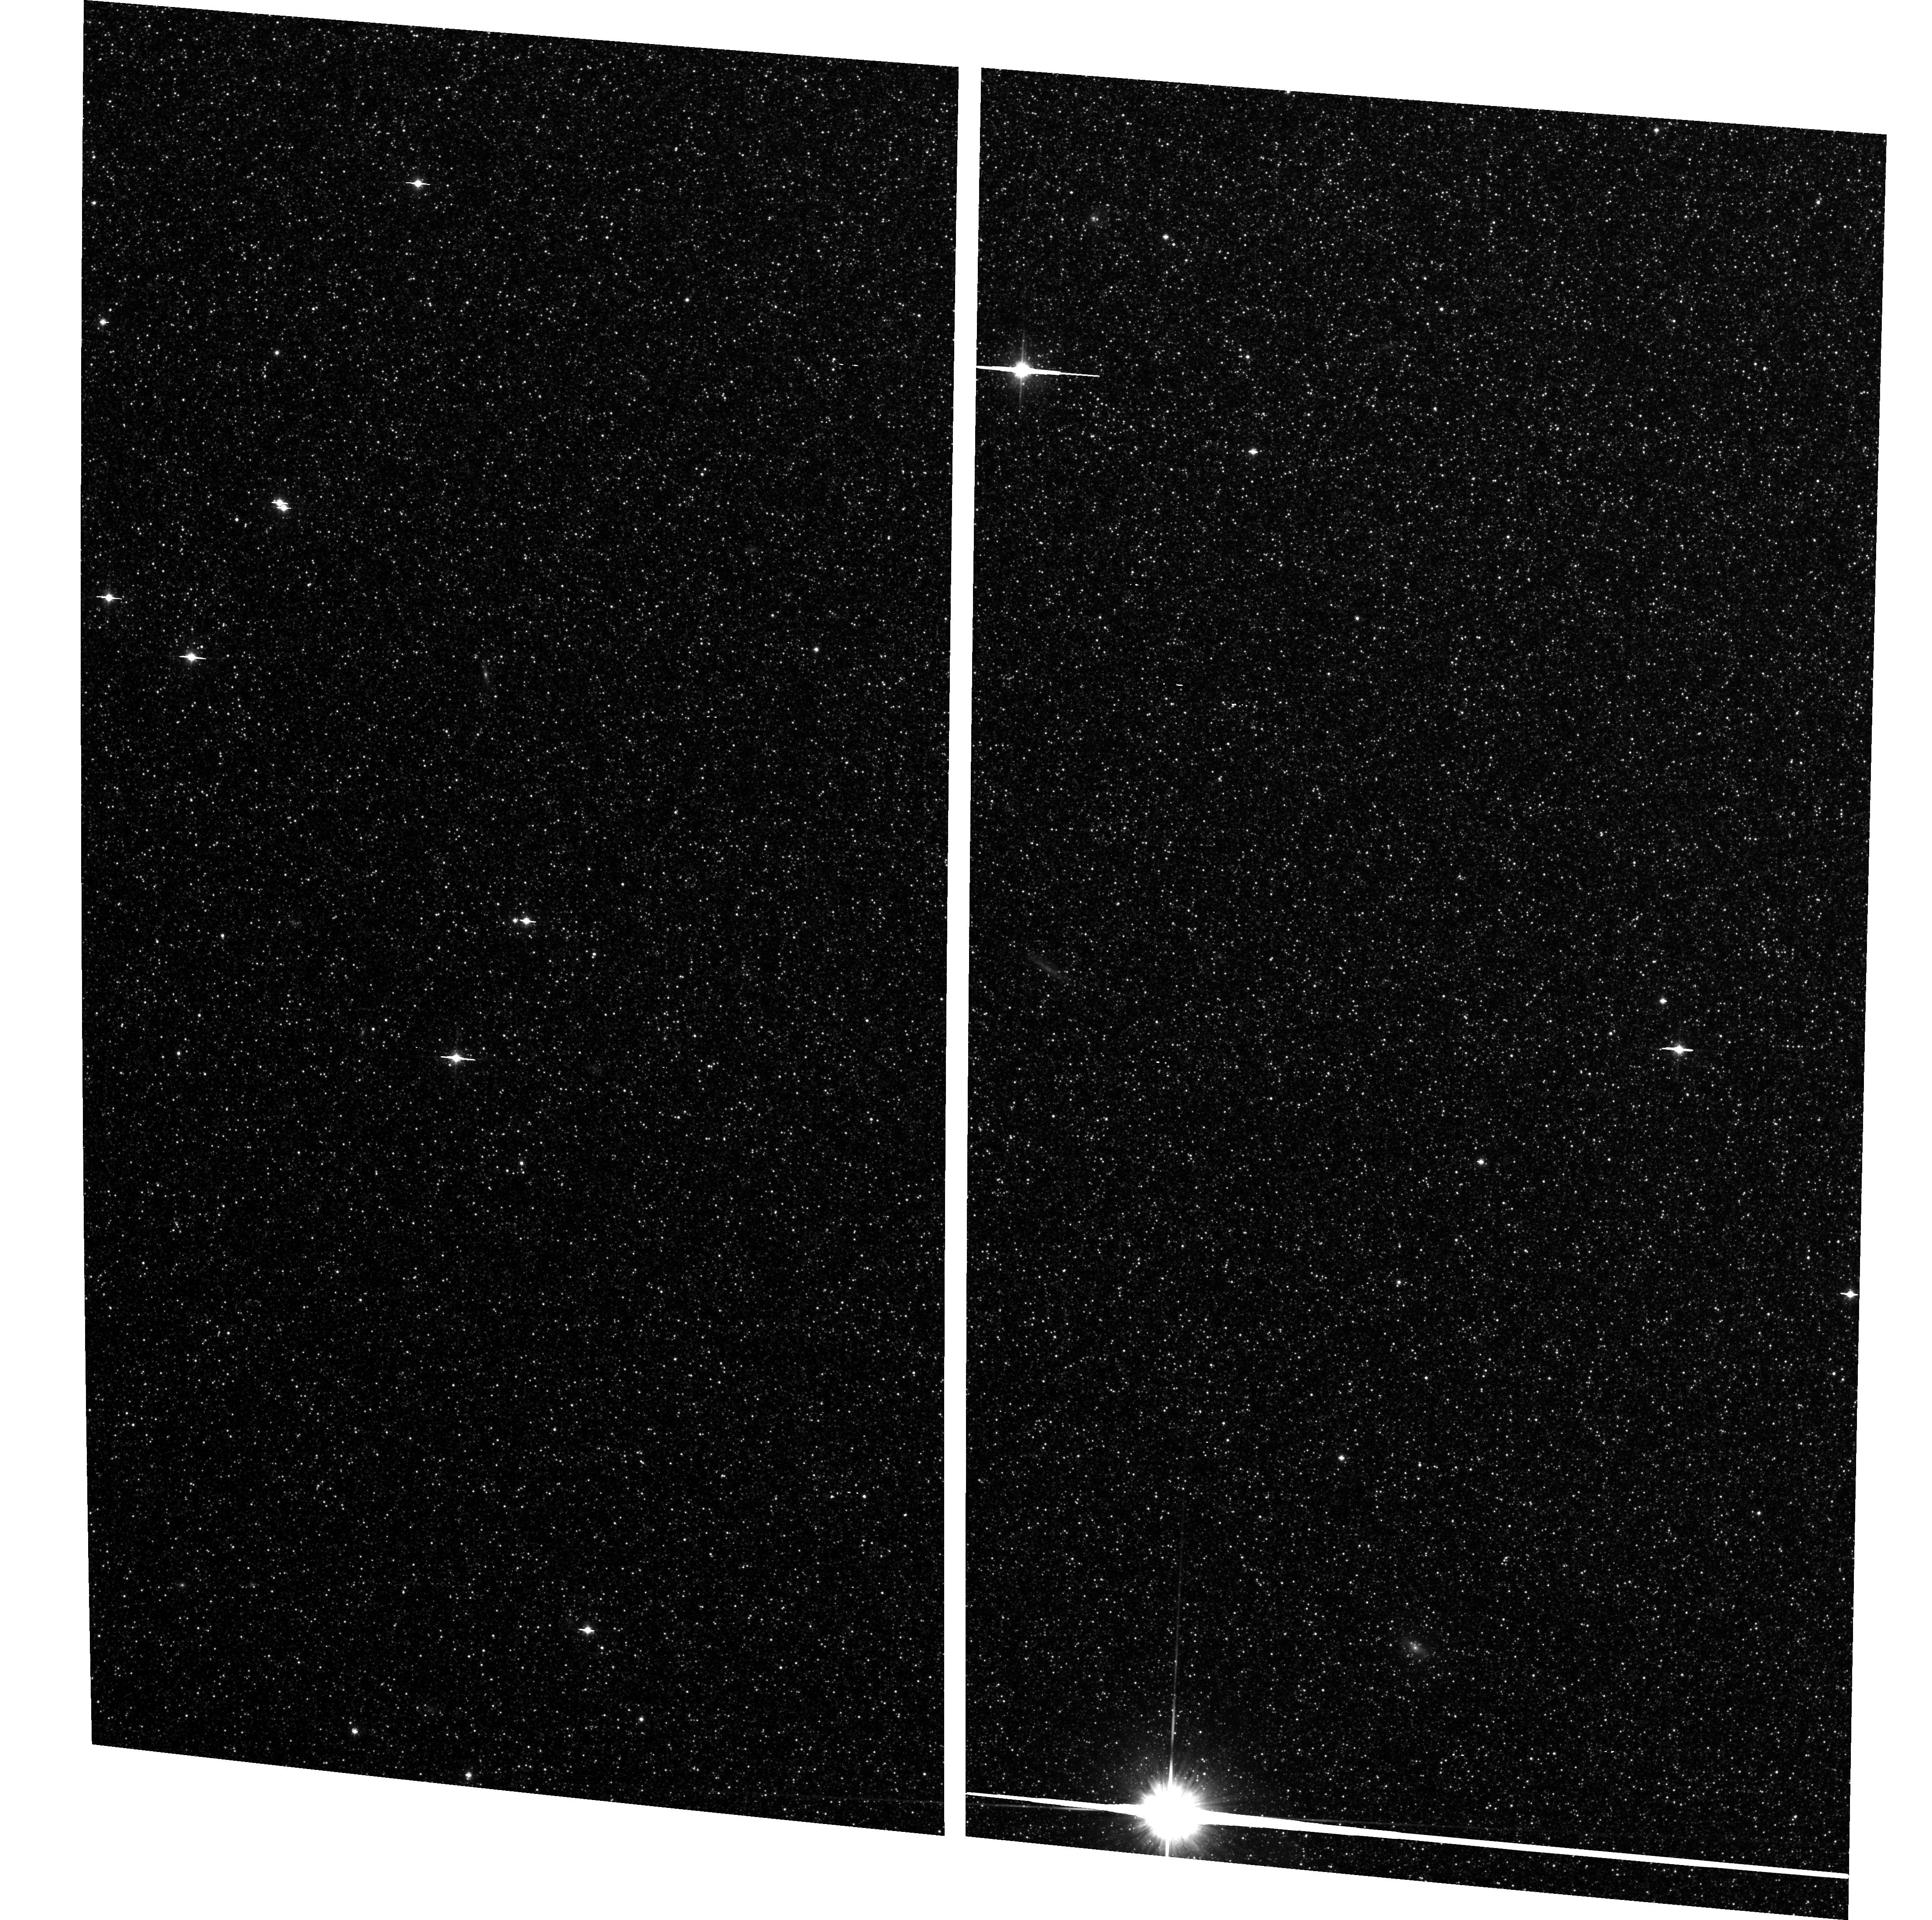
Target: M32-CONTROL. Instrument: ACS/WFC. Filter: F814W. Exposure: 2.2 h. Observation ID: hst_9392_06_acs_wfc_f814w_j8f106

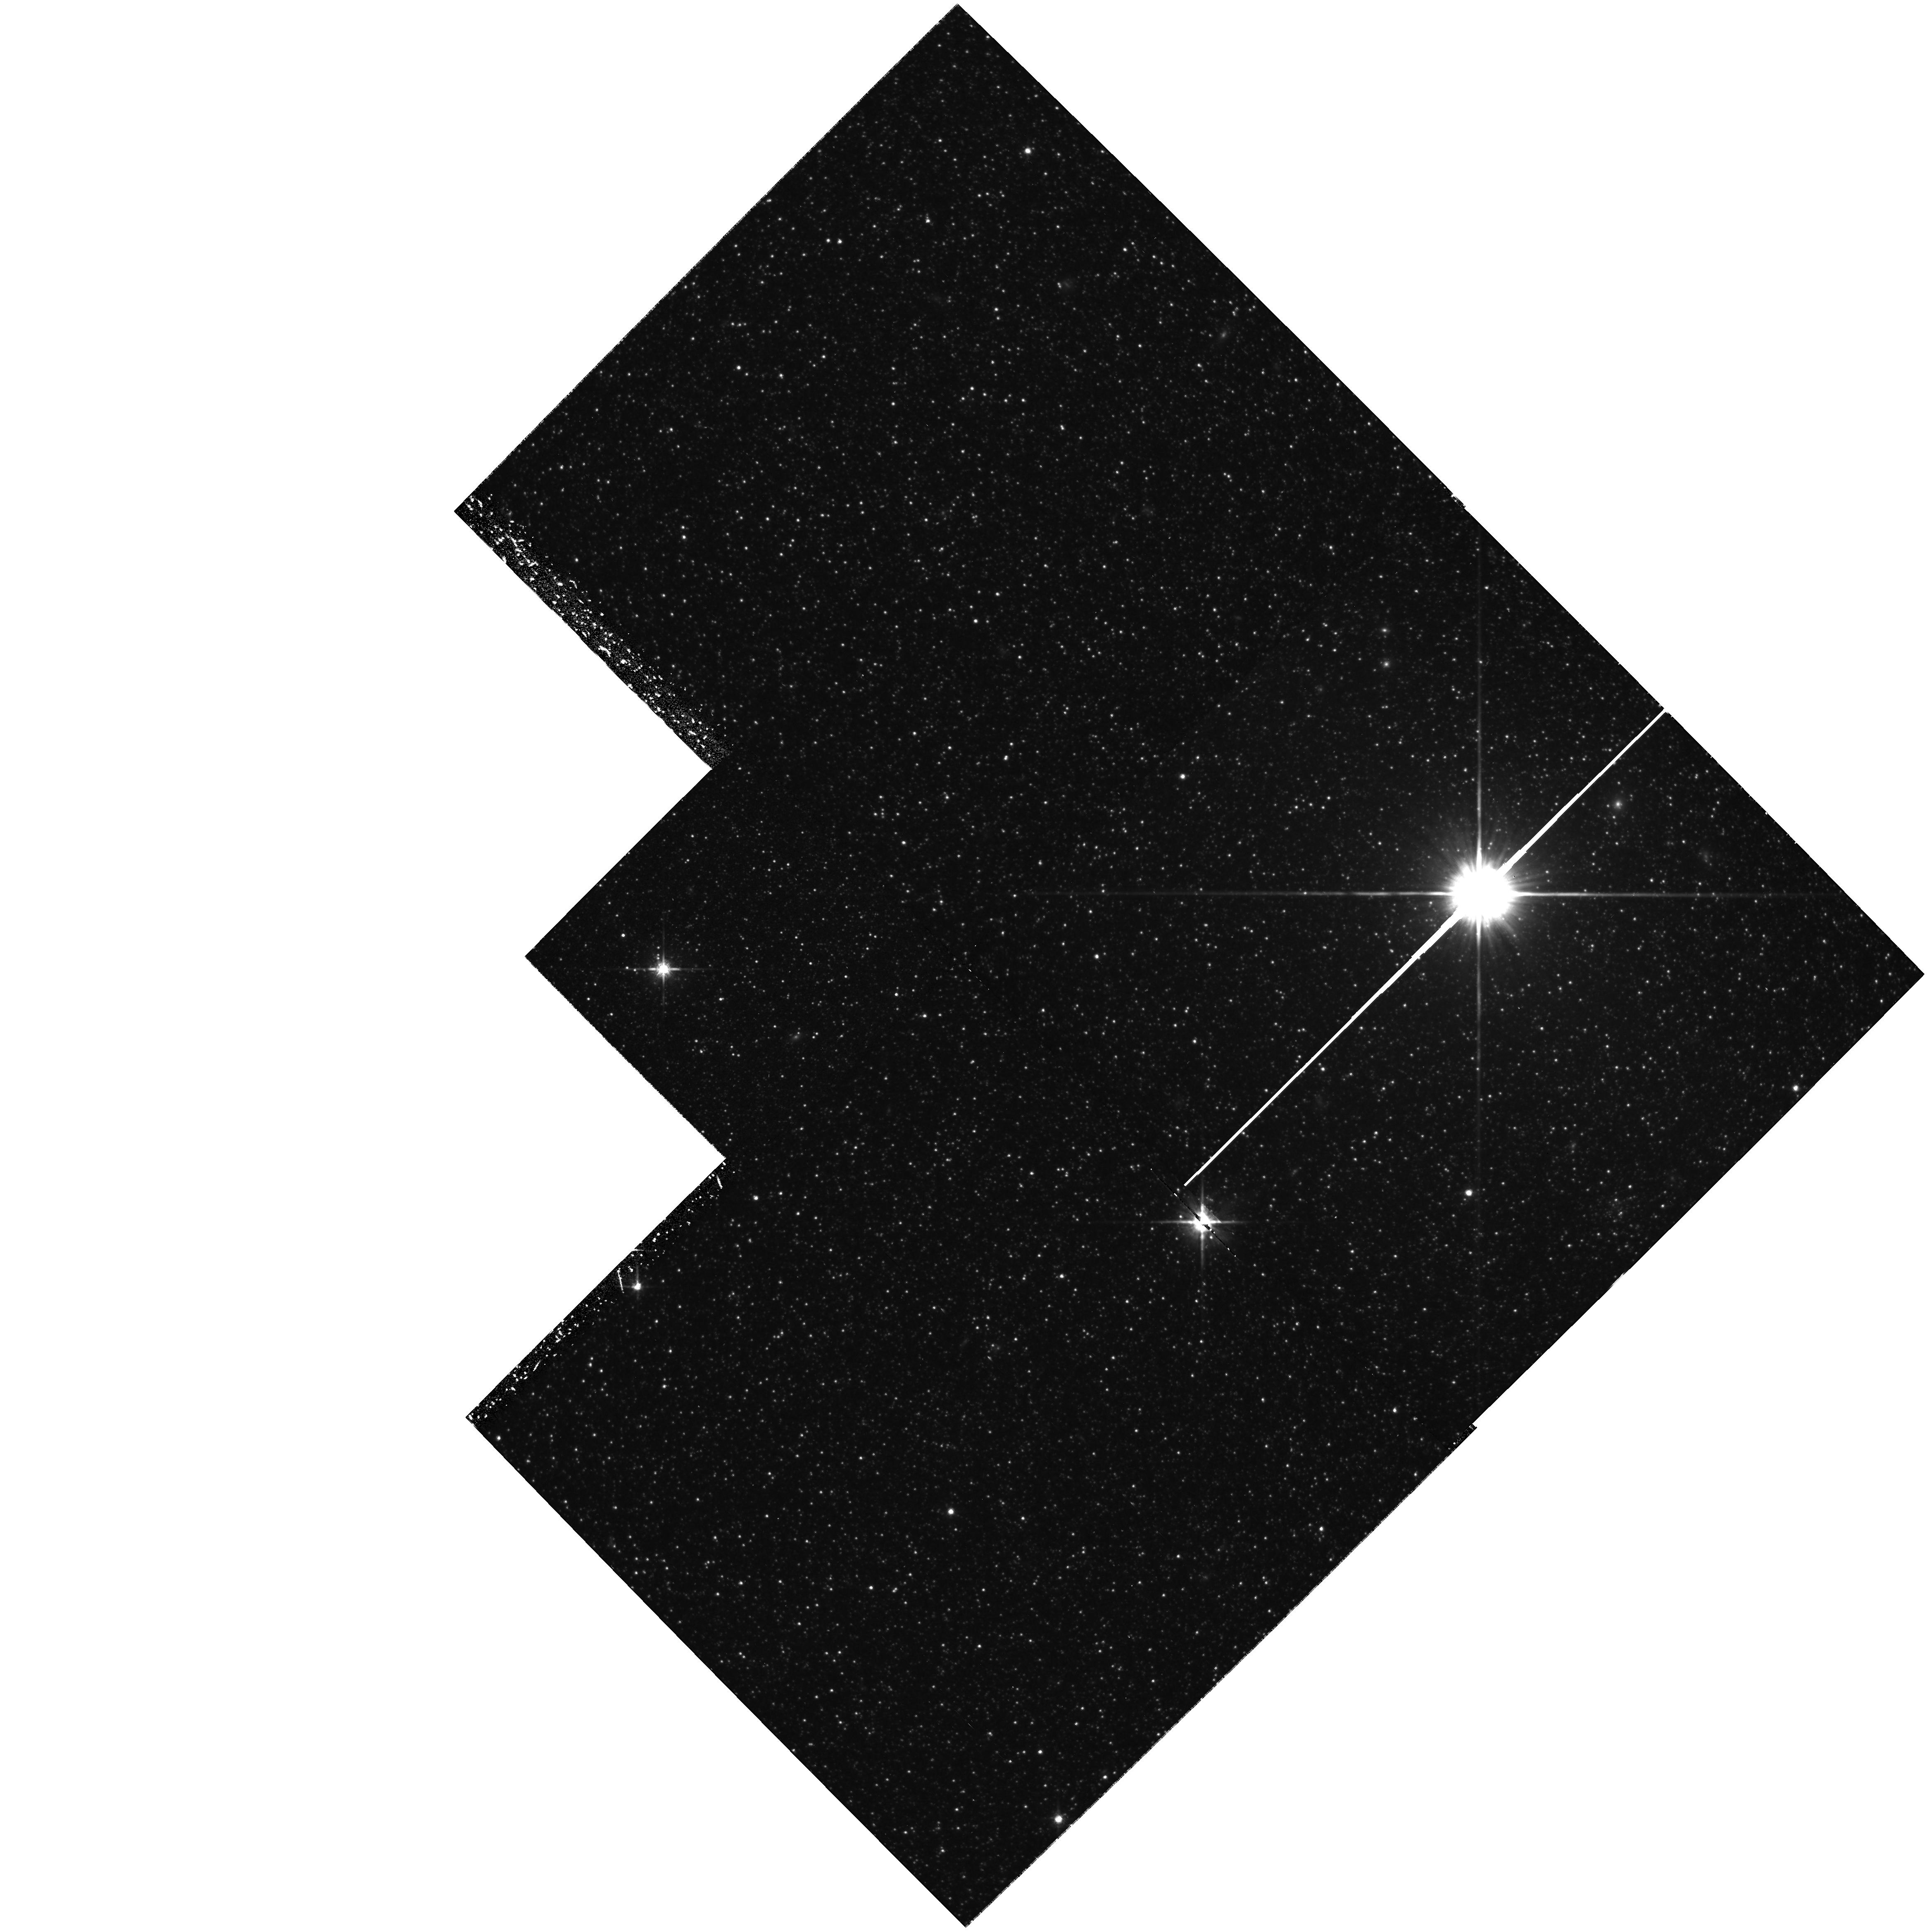
Target: M32. Instrument: WFPC2/PC. Filter: F814W. Exposure: 1.4 h. Observation ID: hst_9392_01_wfpc2_pc_f814w_u8f101

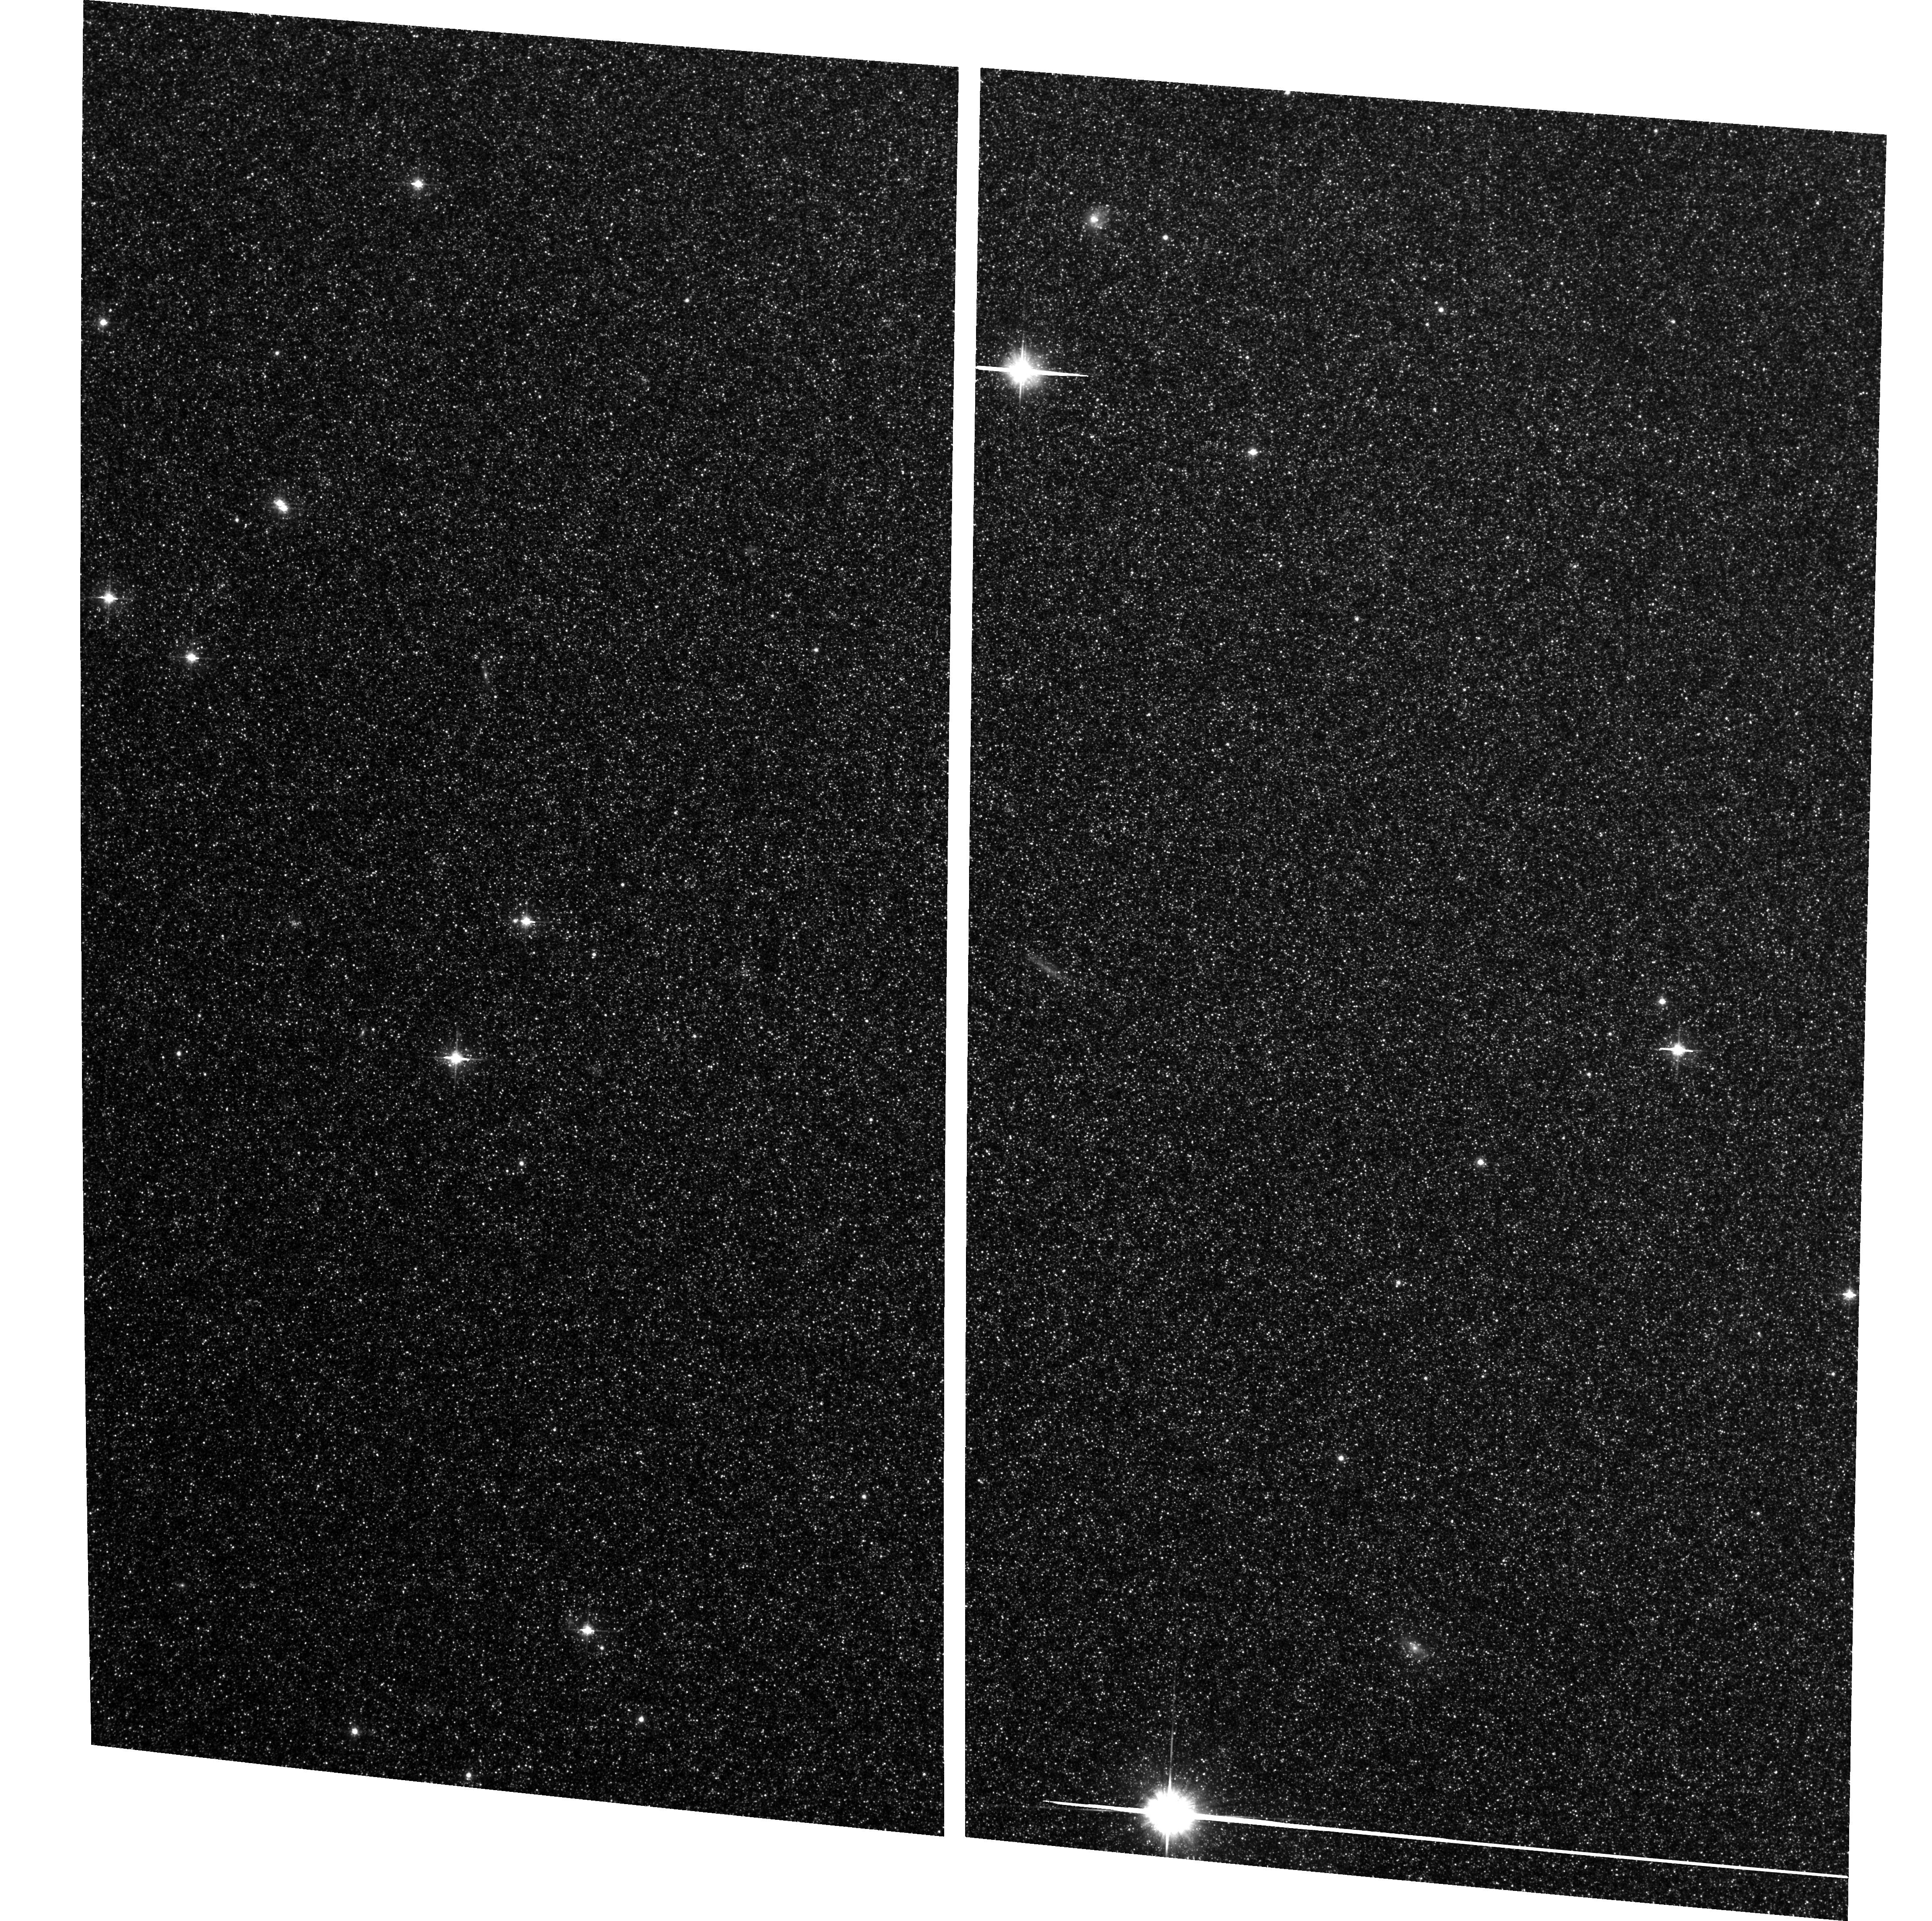
Target: M32-CONTROL. Instrument: ACS/WFC. Filter: F606W. Exposure: 2.2 h. Observation ID: hst_9392_02_acs_wfc_f606w_j8f102

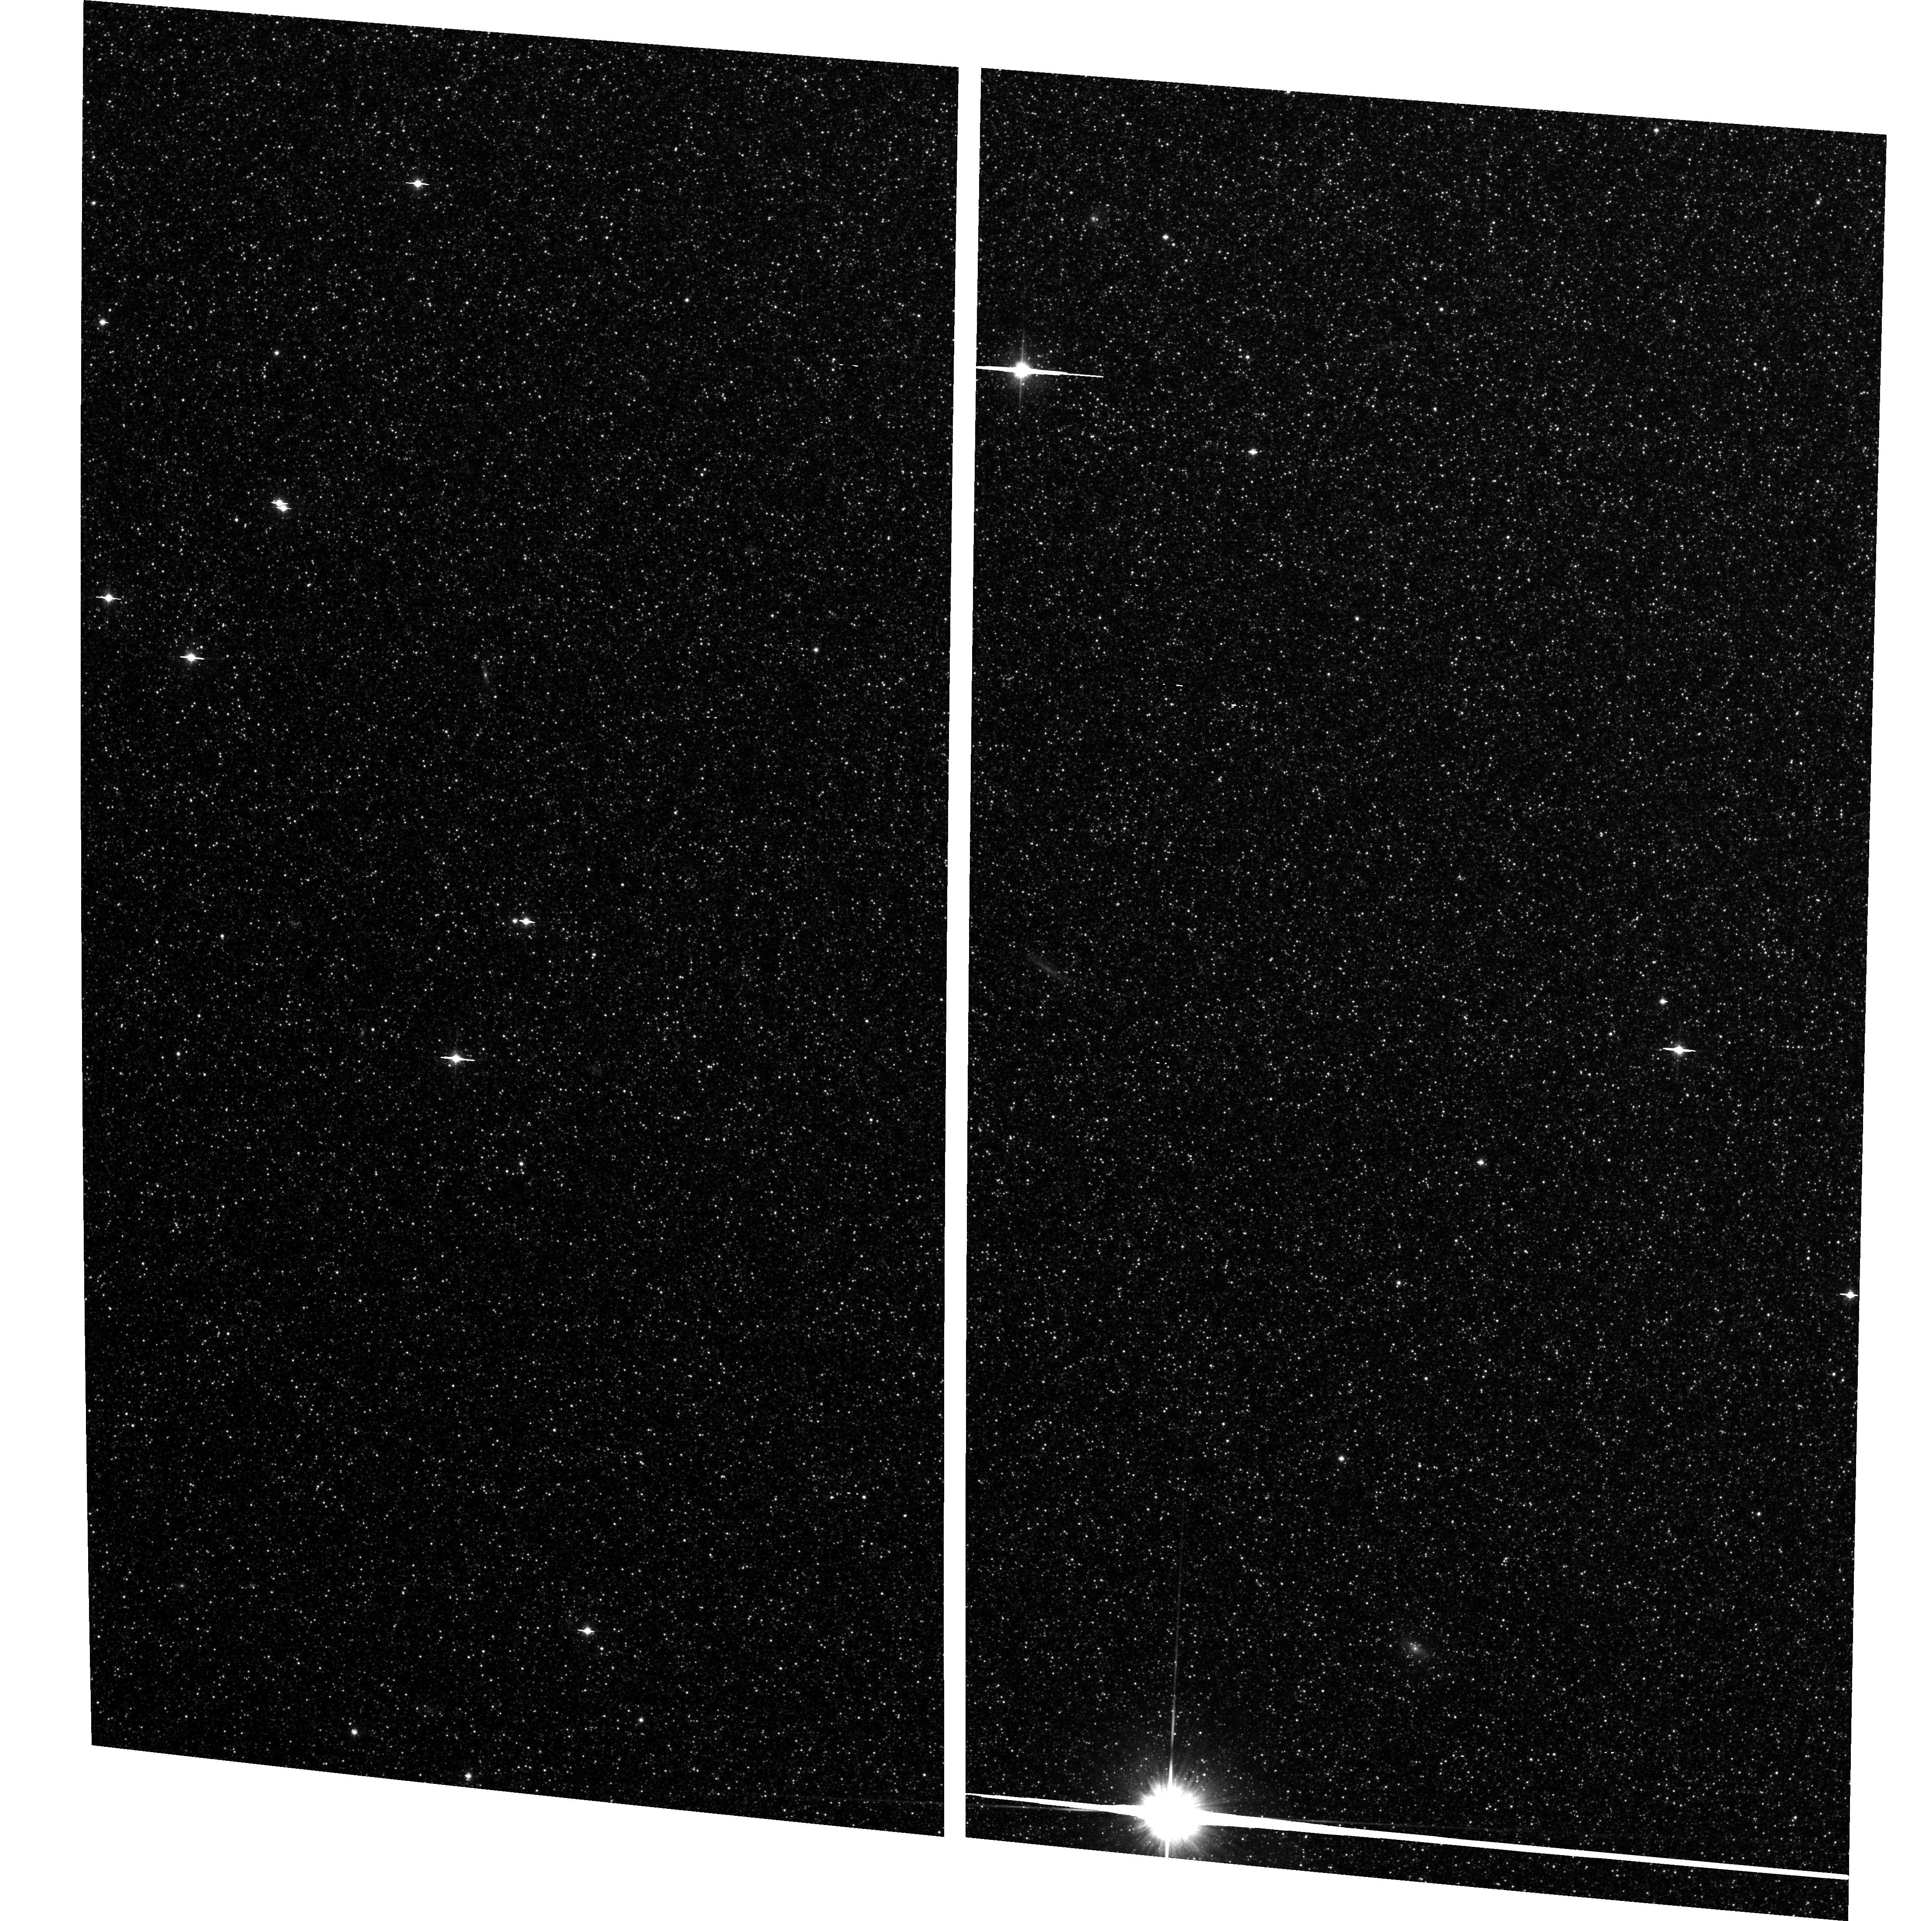
Target: M32-CONTROL. Instrument: ACS/WFC. Filter: F814W. Exposure: 2.2 h. Observation ID: hst_9392_04_acs_wfc_f814w_j8f104

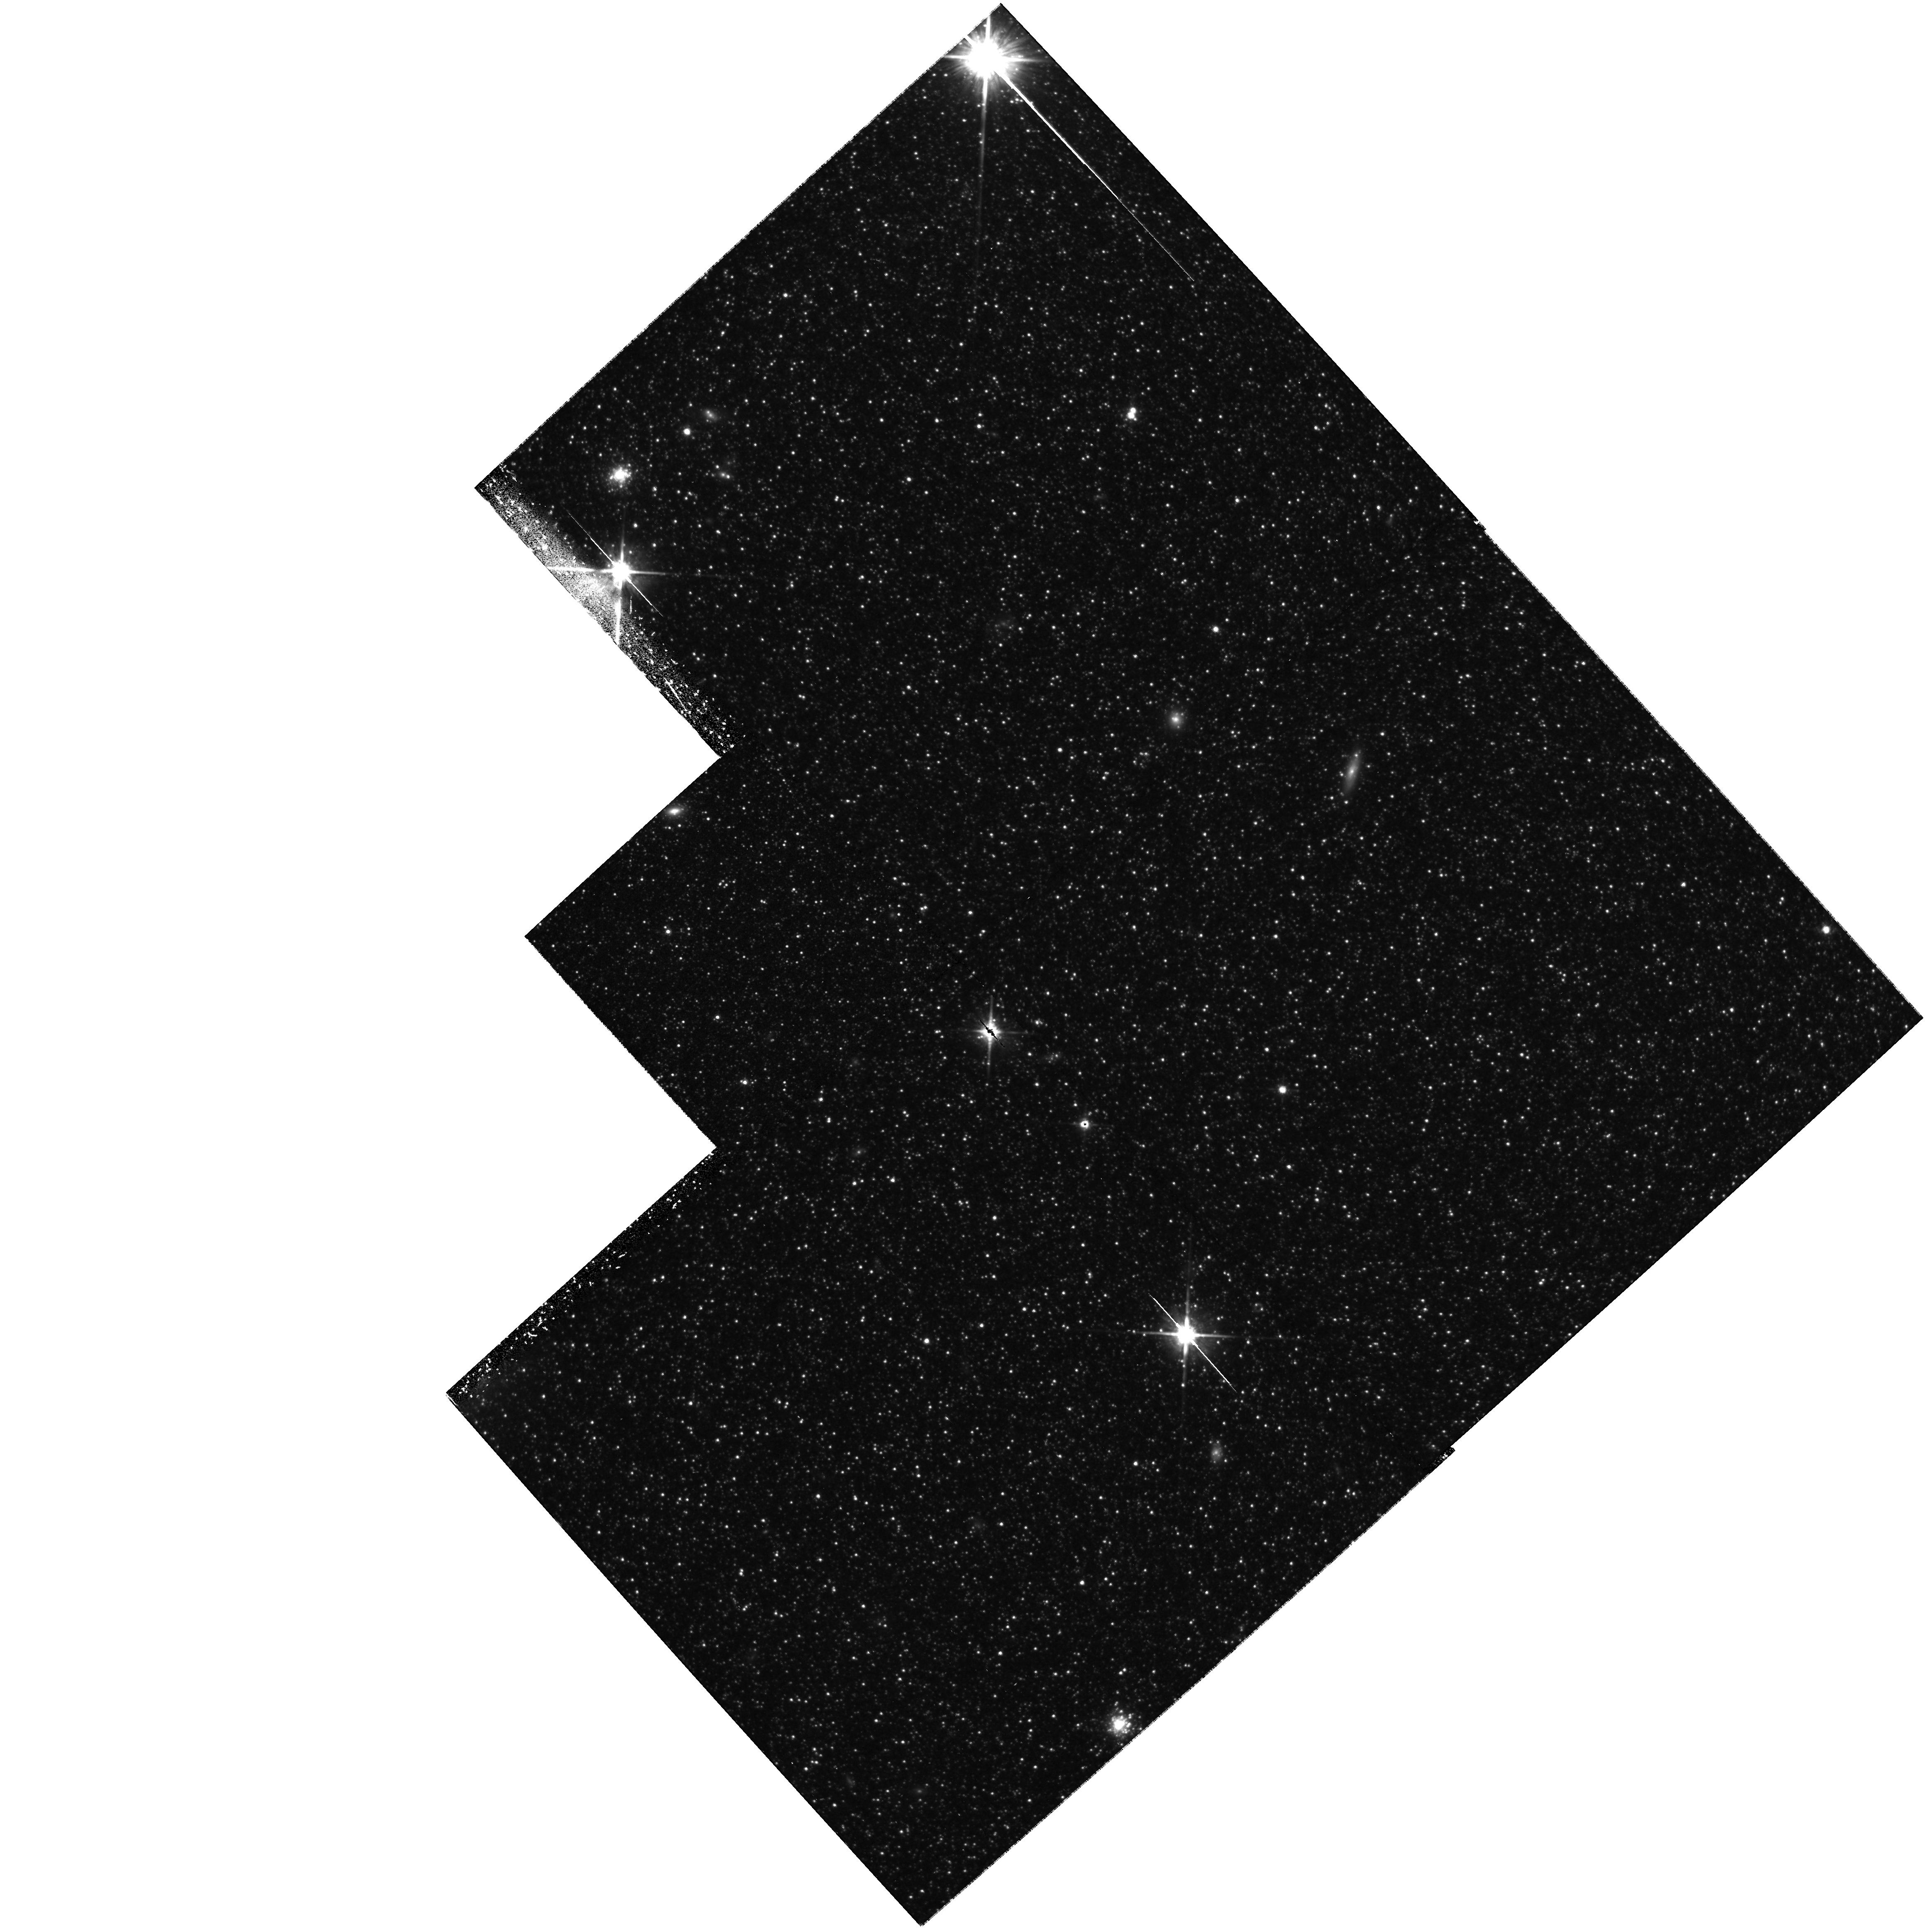
Target: M32-CONTROL. Instrument: WFPC2/PC. Filter: F814W. Exposure: 1.4 h. Observation ID: hst_9392_02_wfpc2_pc_f814w_u8f102

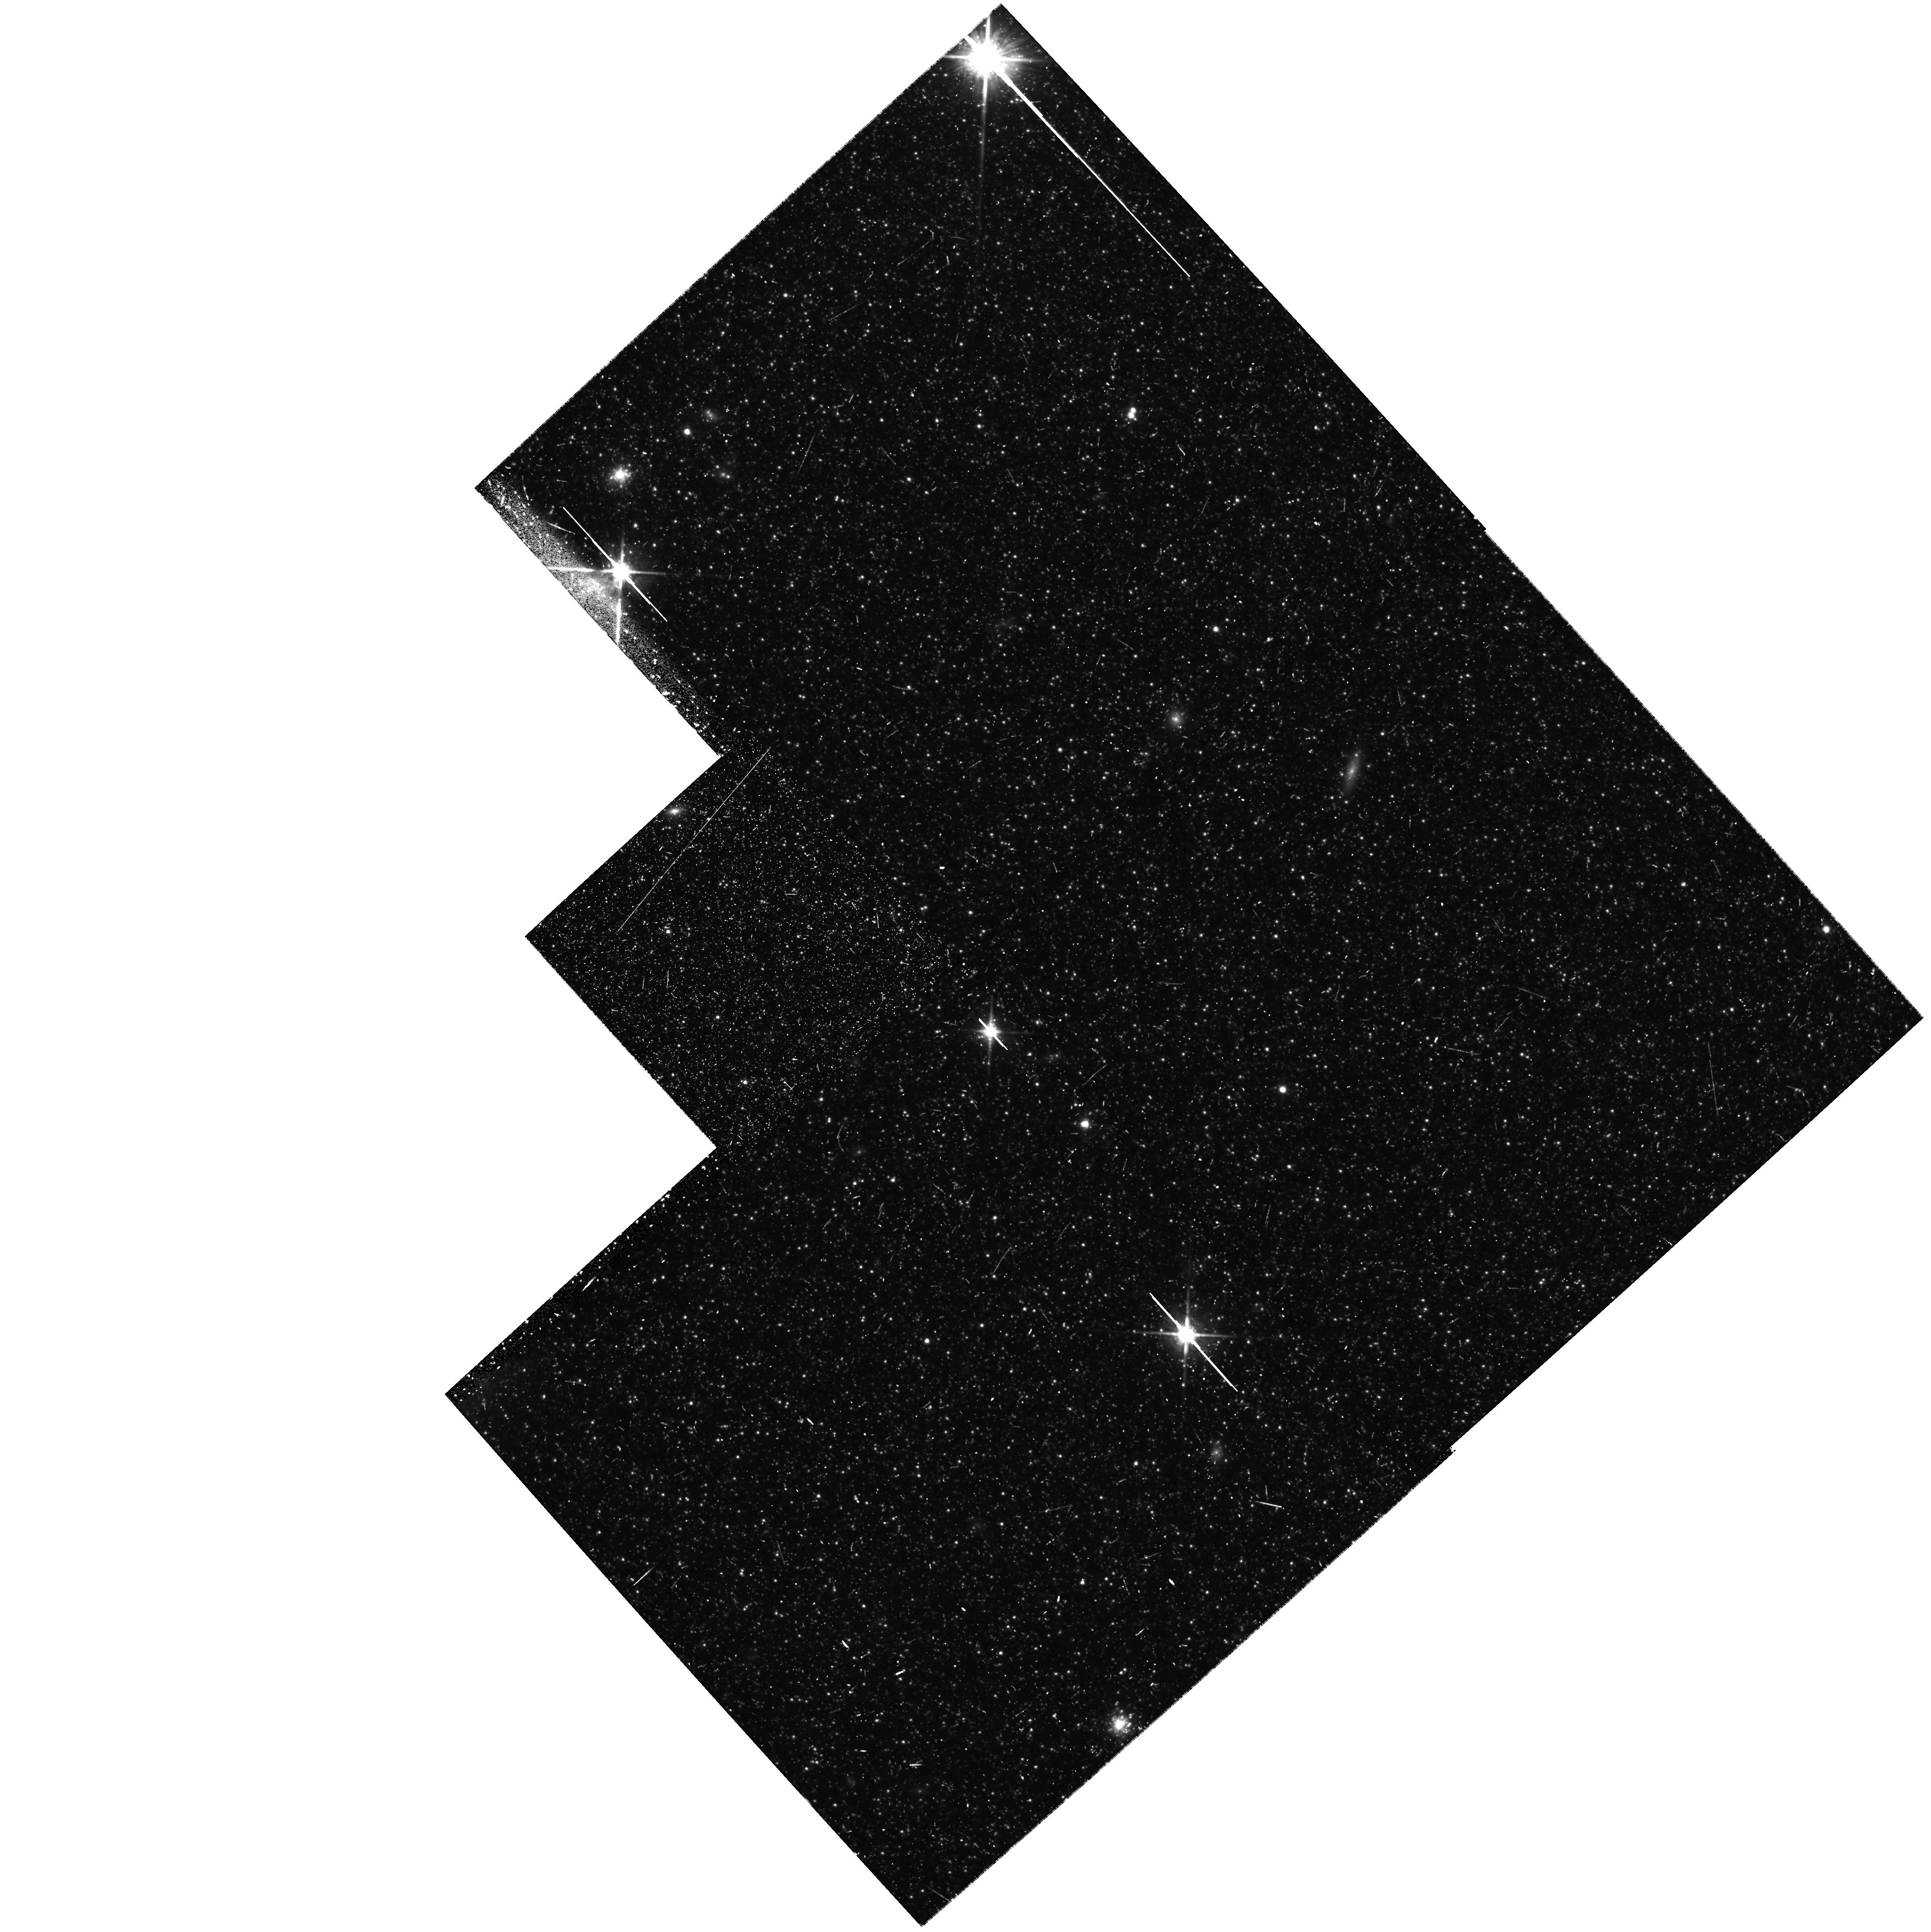
Target: M32-CONTROL. Instrument: WFPC2/PC. Filter: F814W. Exposure: 42 min. Observation ID: hst_9392_04_wfpc2_pc_f814w_u8f104

The Ancient Stars of M32 (PI: Mateo, Mario L.)

The question of whether the dwarf elliptical galaxy M32 contains a population of truly ancient stars has remained unsettled for decades. We recently used HST/WFPC2 to identify for the first time a population of RR Lyr stars in this galaxy. Since these stars are known only to be present in stellar populations older than 8-10 Gyr, we contend that M32 does possess an old stellar component and certainly cannot be comprised of only intermediate-age (~ 5 Gyr) stars as has been frequently suggested in the literature. Our earlier observations were insufficient to determine even the most basic photometric properties of these stars. Nor could we use the data to identify independent evidence of the old population that could help constrain just what fraction of the galaxy's stars are ancient. We propose new HST/ACS observations to (a) get periods and luminosities of the previously observed RR Lyr stars, (b) search for additional RR Lyr stars in a significantly larger volume of M32, and (c) obtain ultra-deep 2-color photometry to study the ancient main-sequence turnoff region of that galaxy directly, (d) look for radial population gradients in M32, both among the RR Lyr/Horizontal Branch and main-sequence populations, (e) compare the M31/M32 old populations in terms of metallicity spread, and (f) use the RR Lyr stars to precisely determine the relative and possibly the absolute distances of M32 and M31's halo.